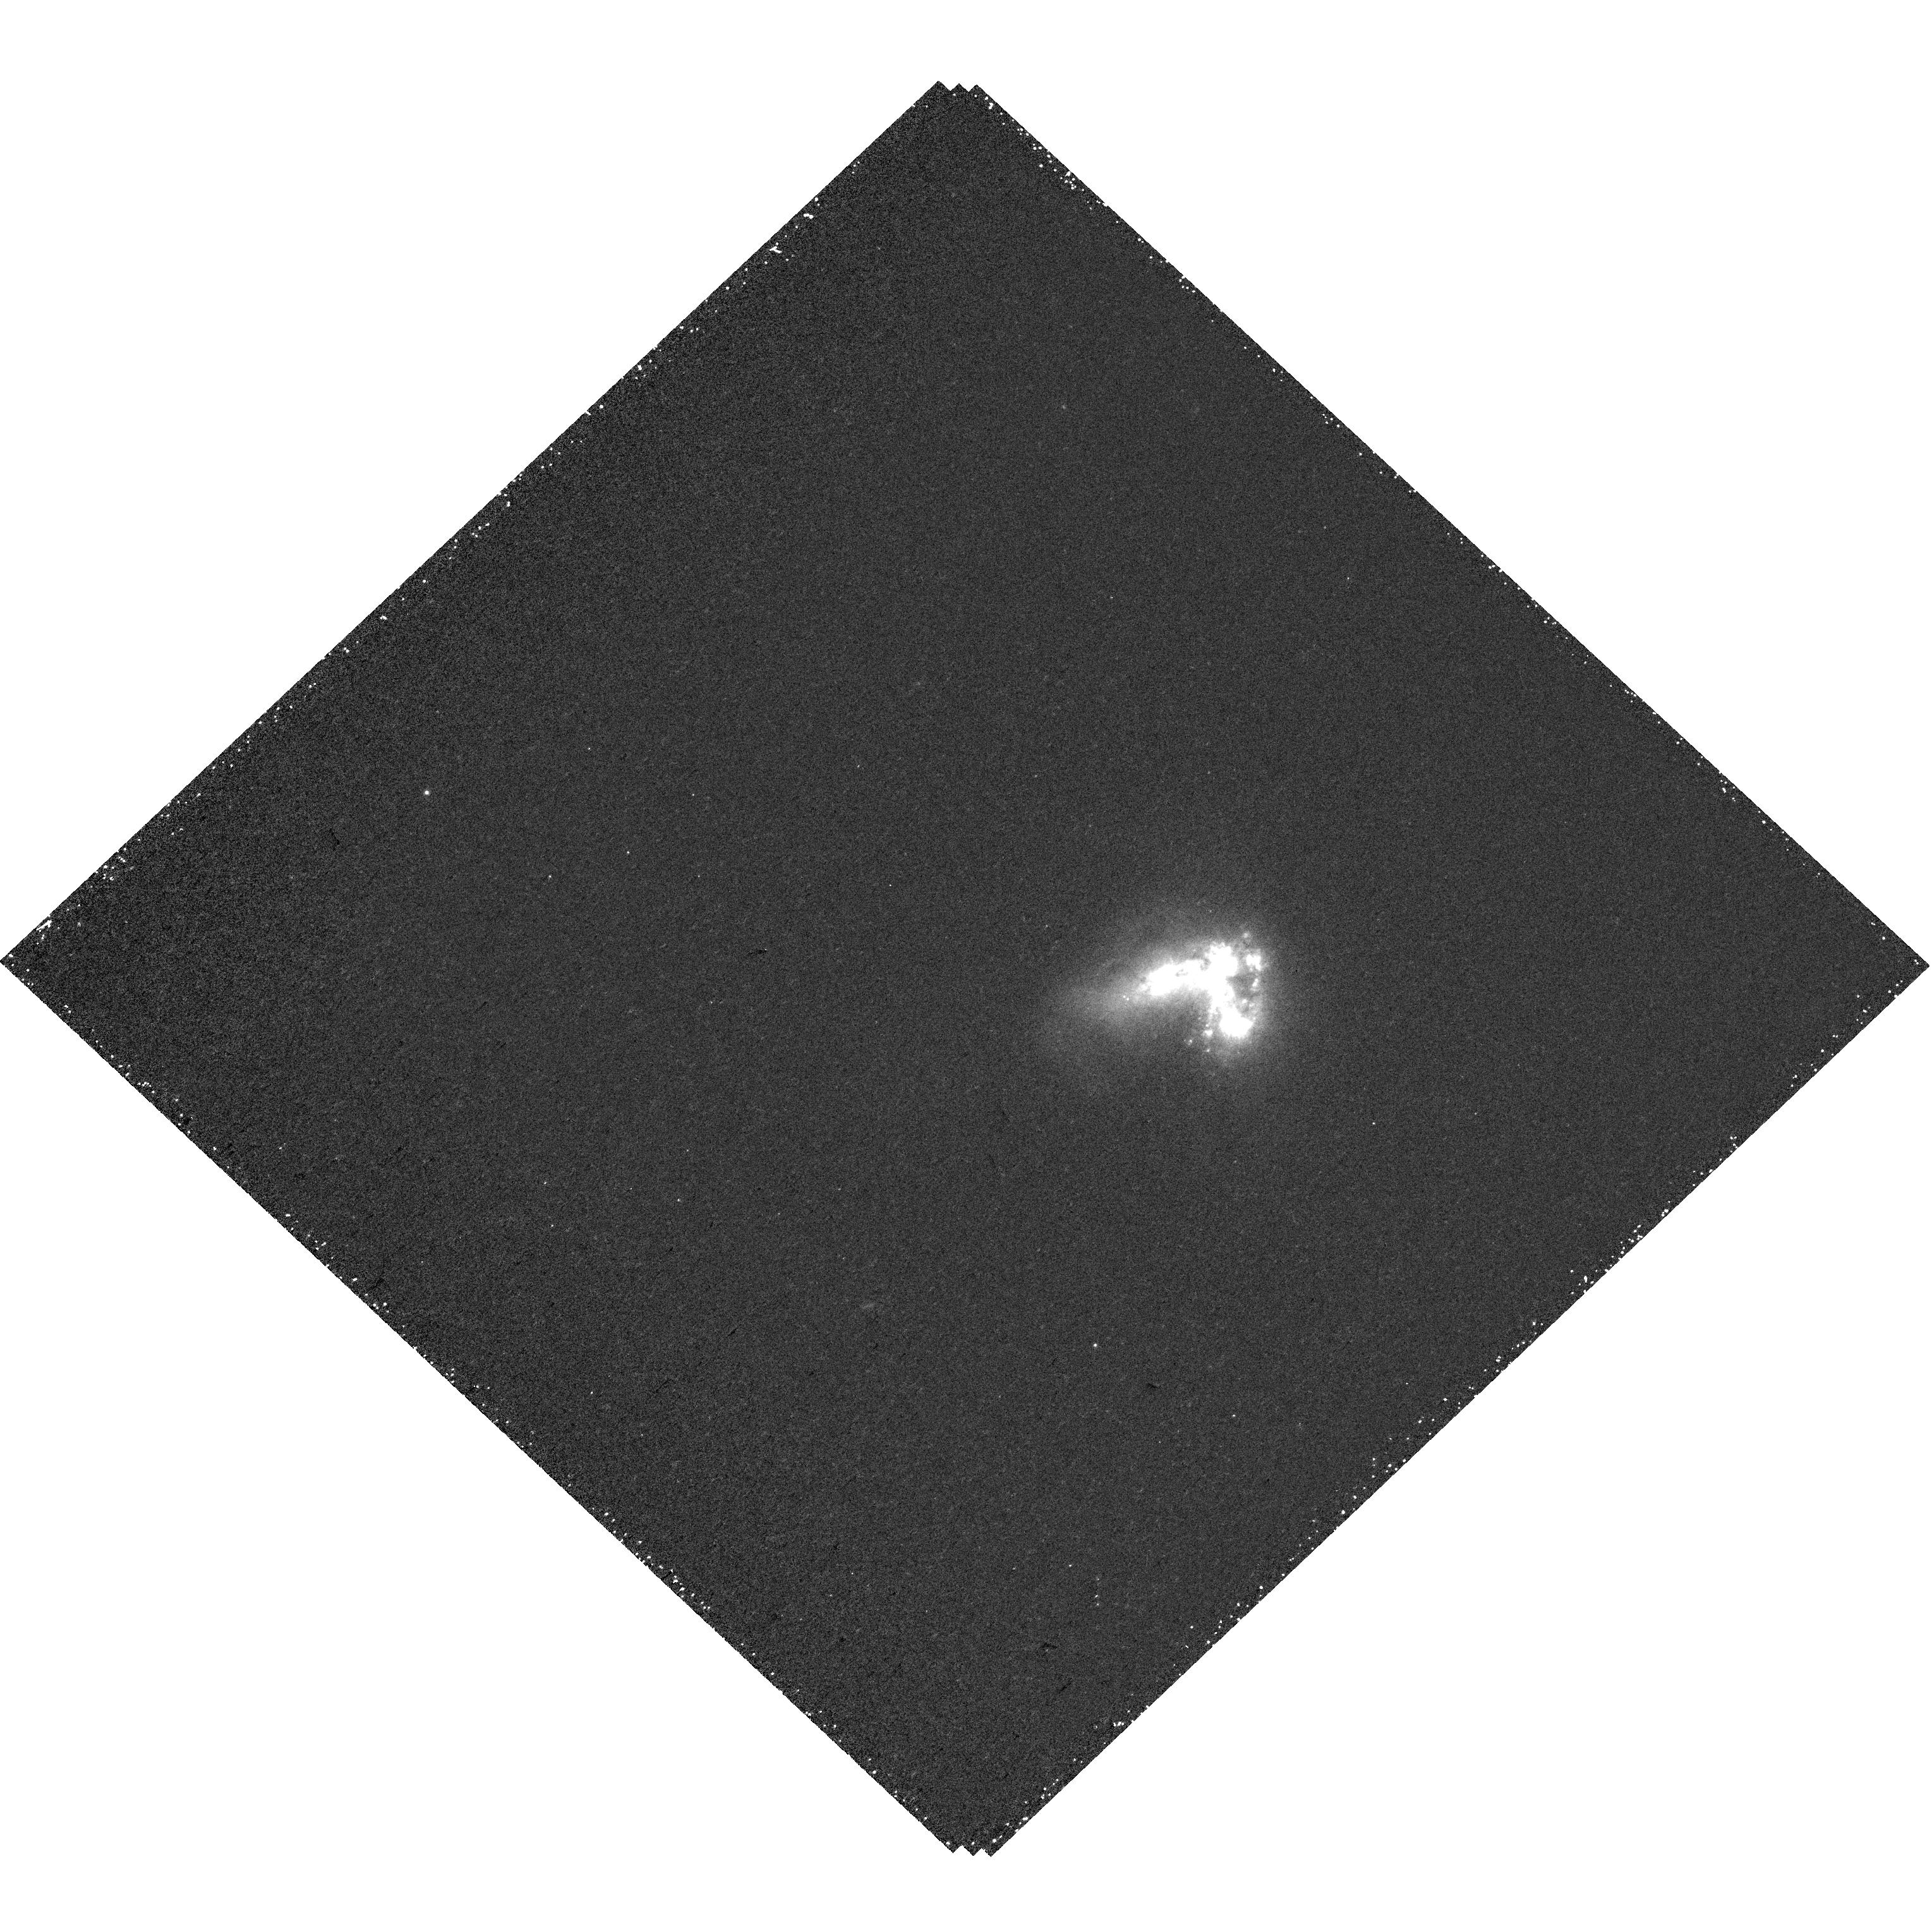
Target: HARO-11-KNOT-C
Instrument: WFC3/UVIS
Filter: FQ492N
Exposure: 40 min
Observation ID: hst_16260_10_wfc3_uvis_fq492n_iecm10

Tied up in Knots: The Spatially Resolved LyC Escape from Haro 11 (PI: Oey, Sally)

The nearest and most well-studied Lyman continuum (LyC) emitting galaxy, Haro 11, offers an unparalleled opportunity to determine the conditions for LyC escape at 15-pc resolution. However, we do not know which of the 3 dominant star-forming knots is the LyC source: Knot C is a strong Ly-alpha emitter (LAE) with an ultraluminous X-ray source (ULX); Knot B hosts a very luminous ULX that is a candidate low-luminosity AGN (LLAGN); and Knot A is a starburst driving optically thin, Green Pea-like properties. Our proposed COS spectra of the LyC will identify which of the three knots is responsible for the known LyC emission. Depending on which Knot is confirmed as the LyC emitter (LCE), it would illuminate the connection between LyC escape and: LAEs and ULXs (Knot C); ULXs/LLAGN (Knot B); or Green Peas (Knot A). If Knot C is not confirmed, then this would overturn the widely held paradigm that all LCEs must be strong LAEs. If Knot B or C is the LyC source, then this first confirmation of a ULX LCE would imply that black hole accretion processes in dwarf galaxies may be a viable cosmological source of LyC. By establishing the LyC source in this iconic galaxy, these observations will allow much-needed, spatially resolved, detailed study of the radiative transfer of LyC from the ionizing source through the local ISM. Our results will clarify understanding of LyC escape and its relation to Ly-alpha, and inform efforts to identify LCEs at higher redshift.